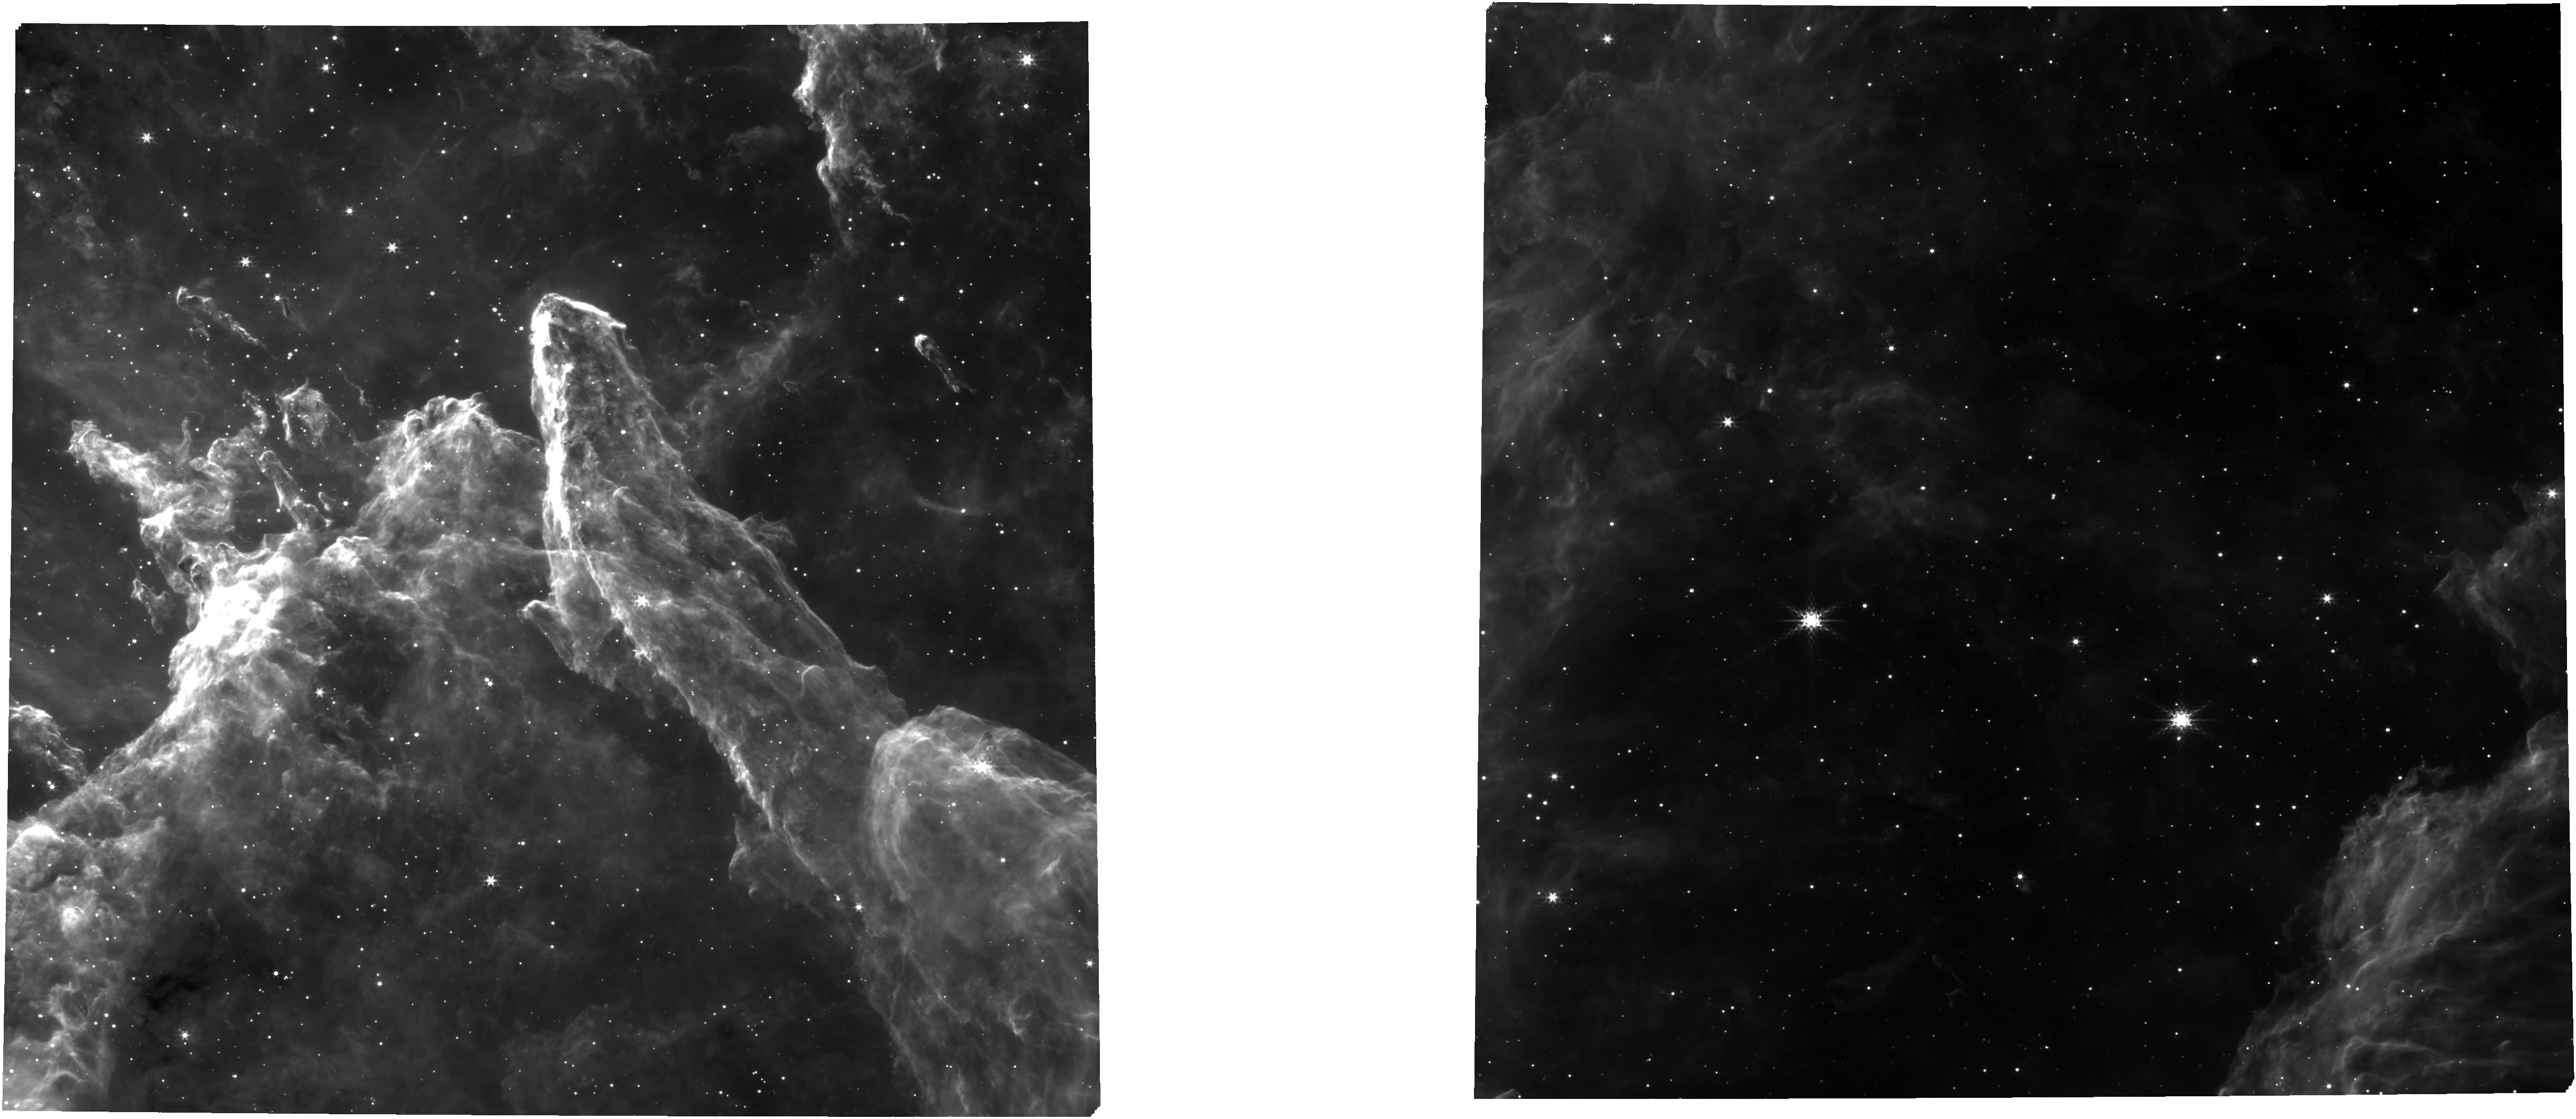
Target: WESTERLUND2-DIST-CORE-FULL
Instrument: NIRCAM
Filter: F335M
Exposure: 39 min
Observation ID: jw02640-o001_t003_nircam_clear-f335m

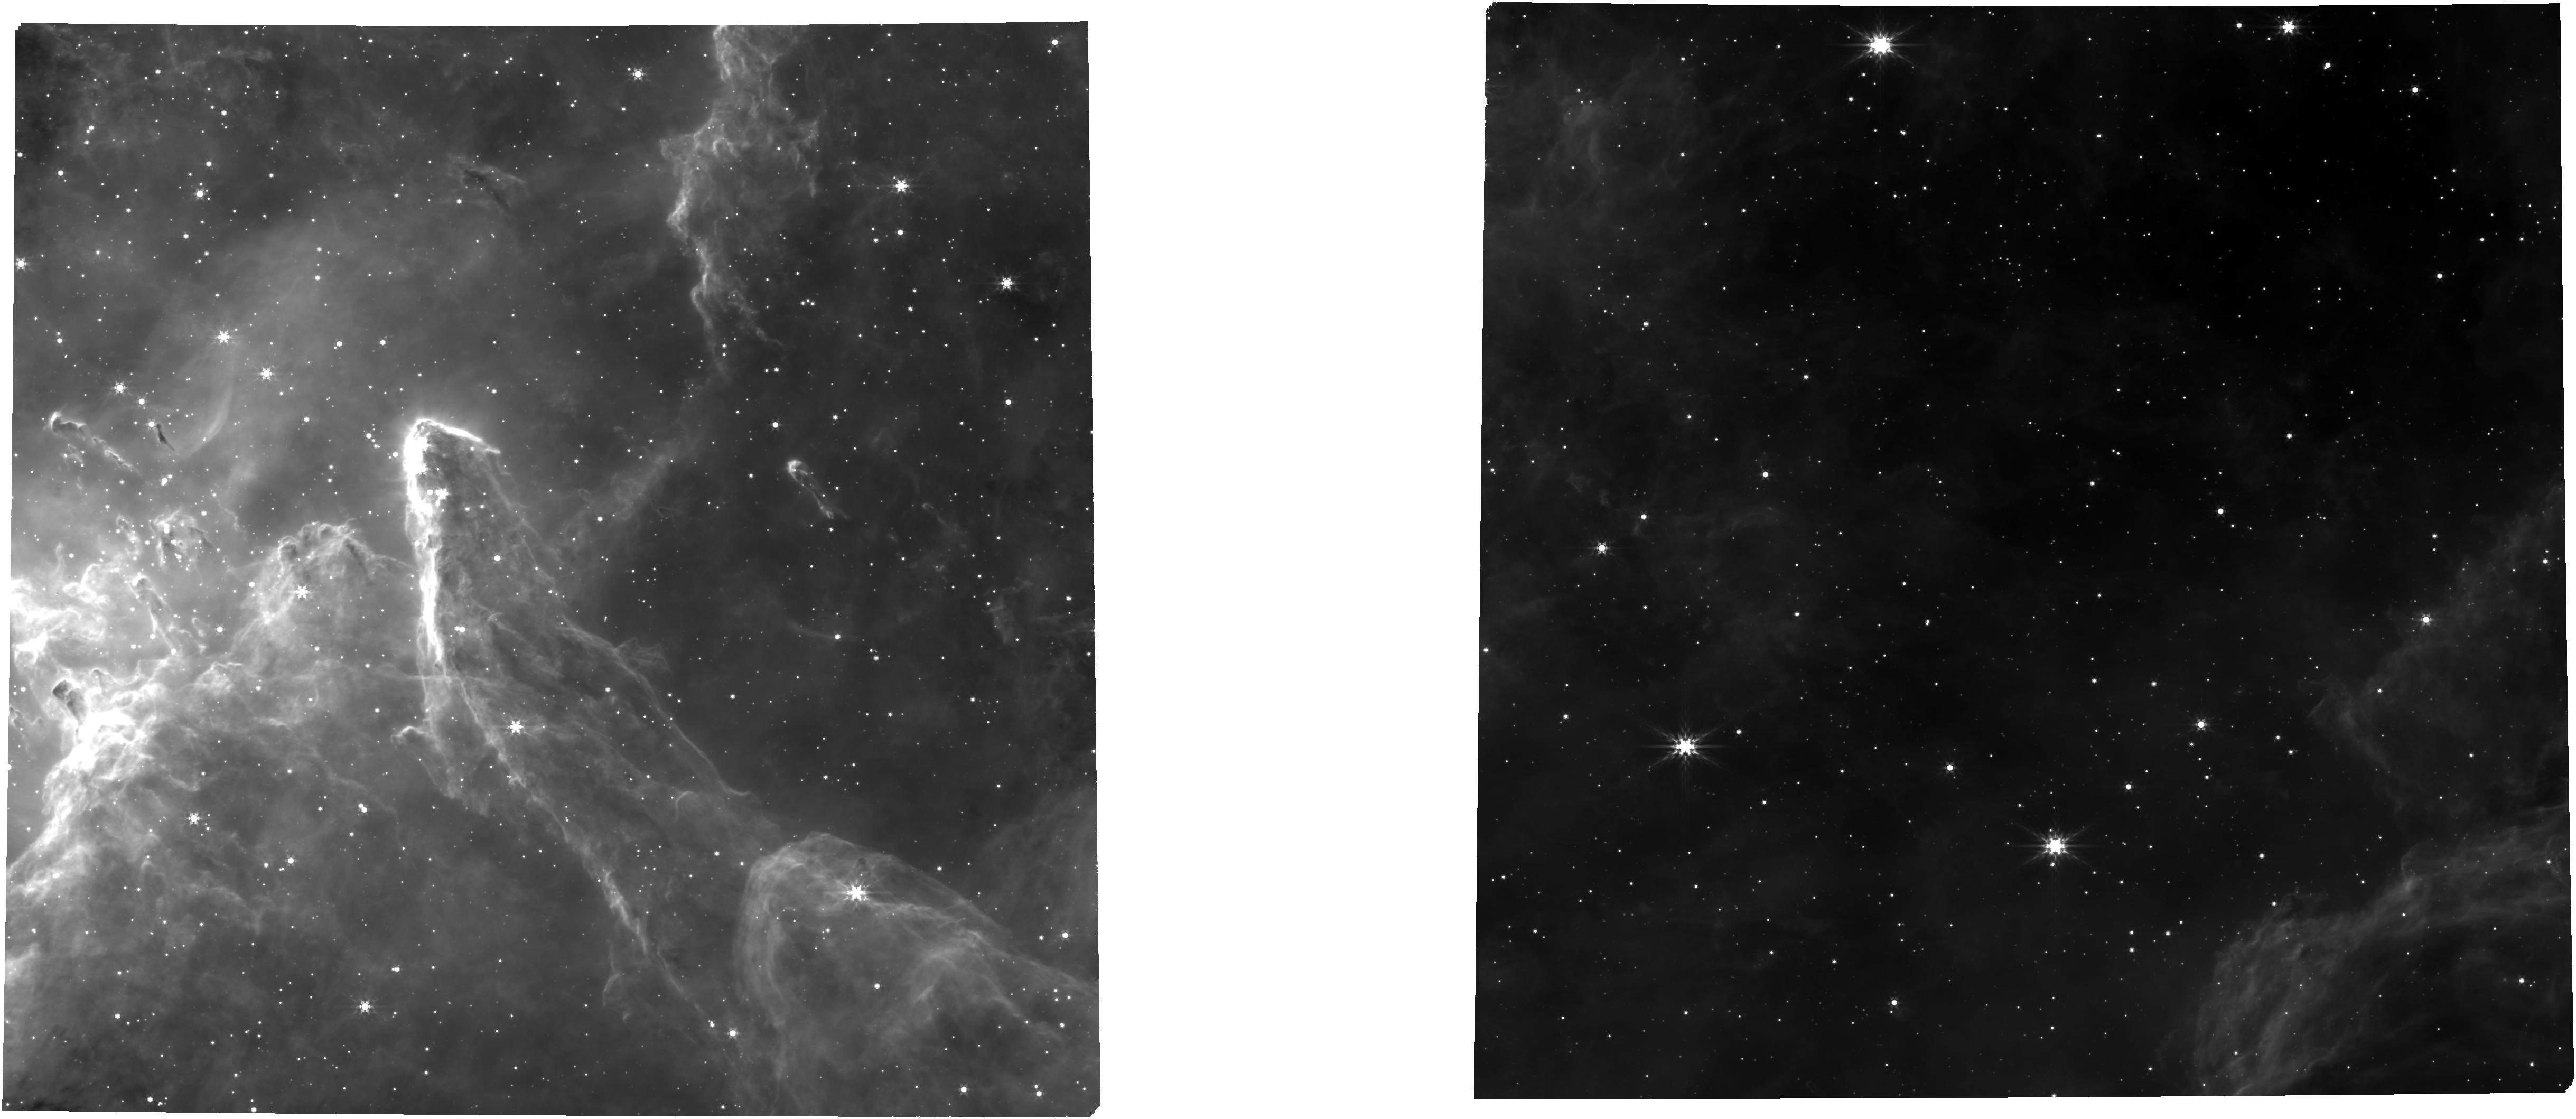
Target: WESTERLUND2-DIST-CORE-FULL
Instrument: NIRCAM
Filter: F444W
Exposure: 39 min
Observation ID: jw02640-o001_t003_nircam_clear-f444w

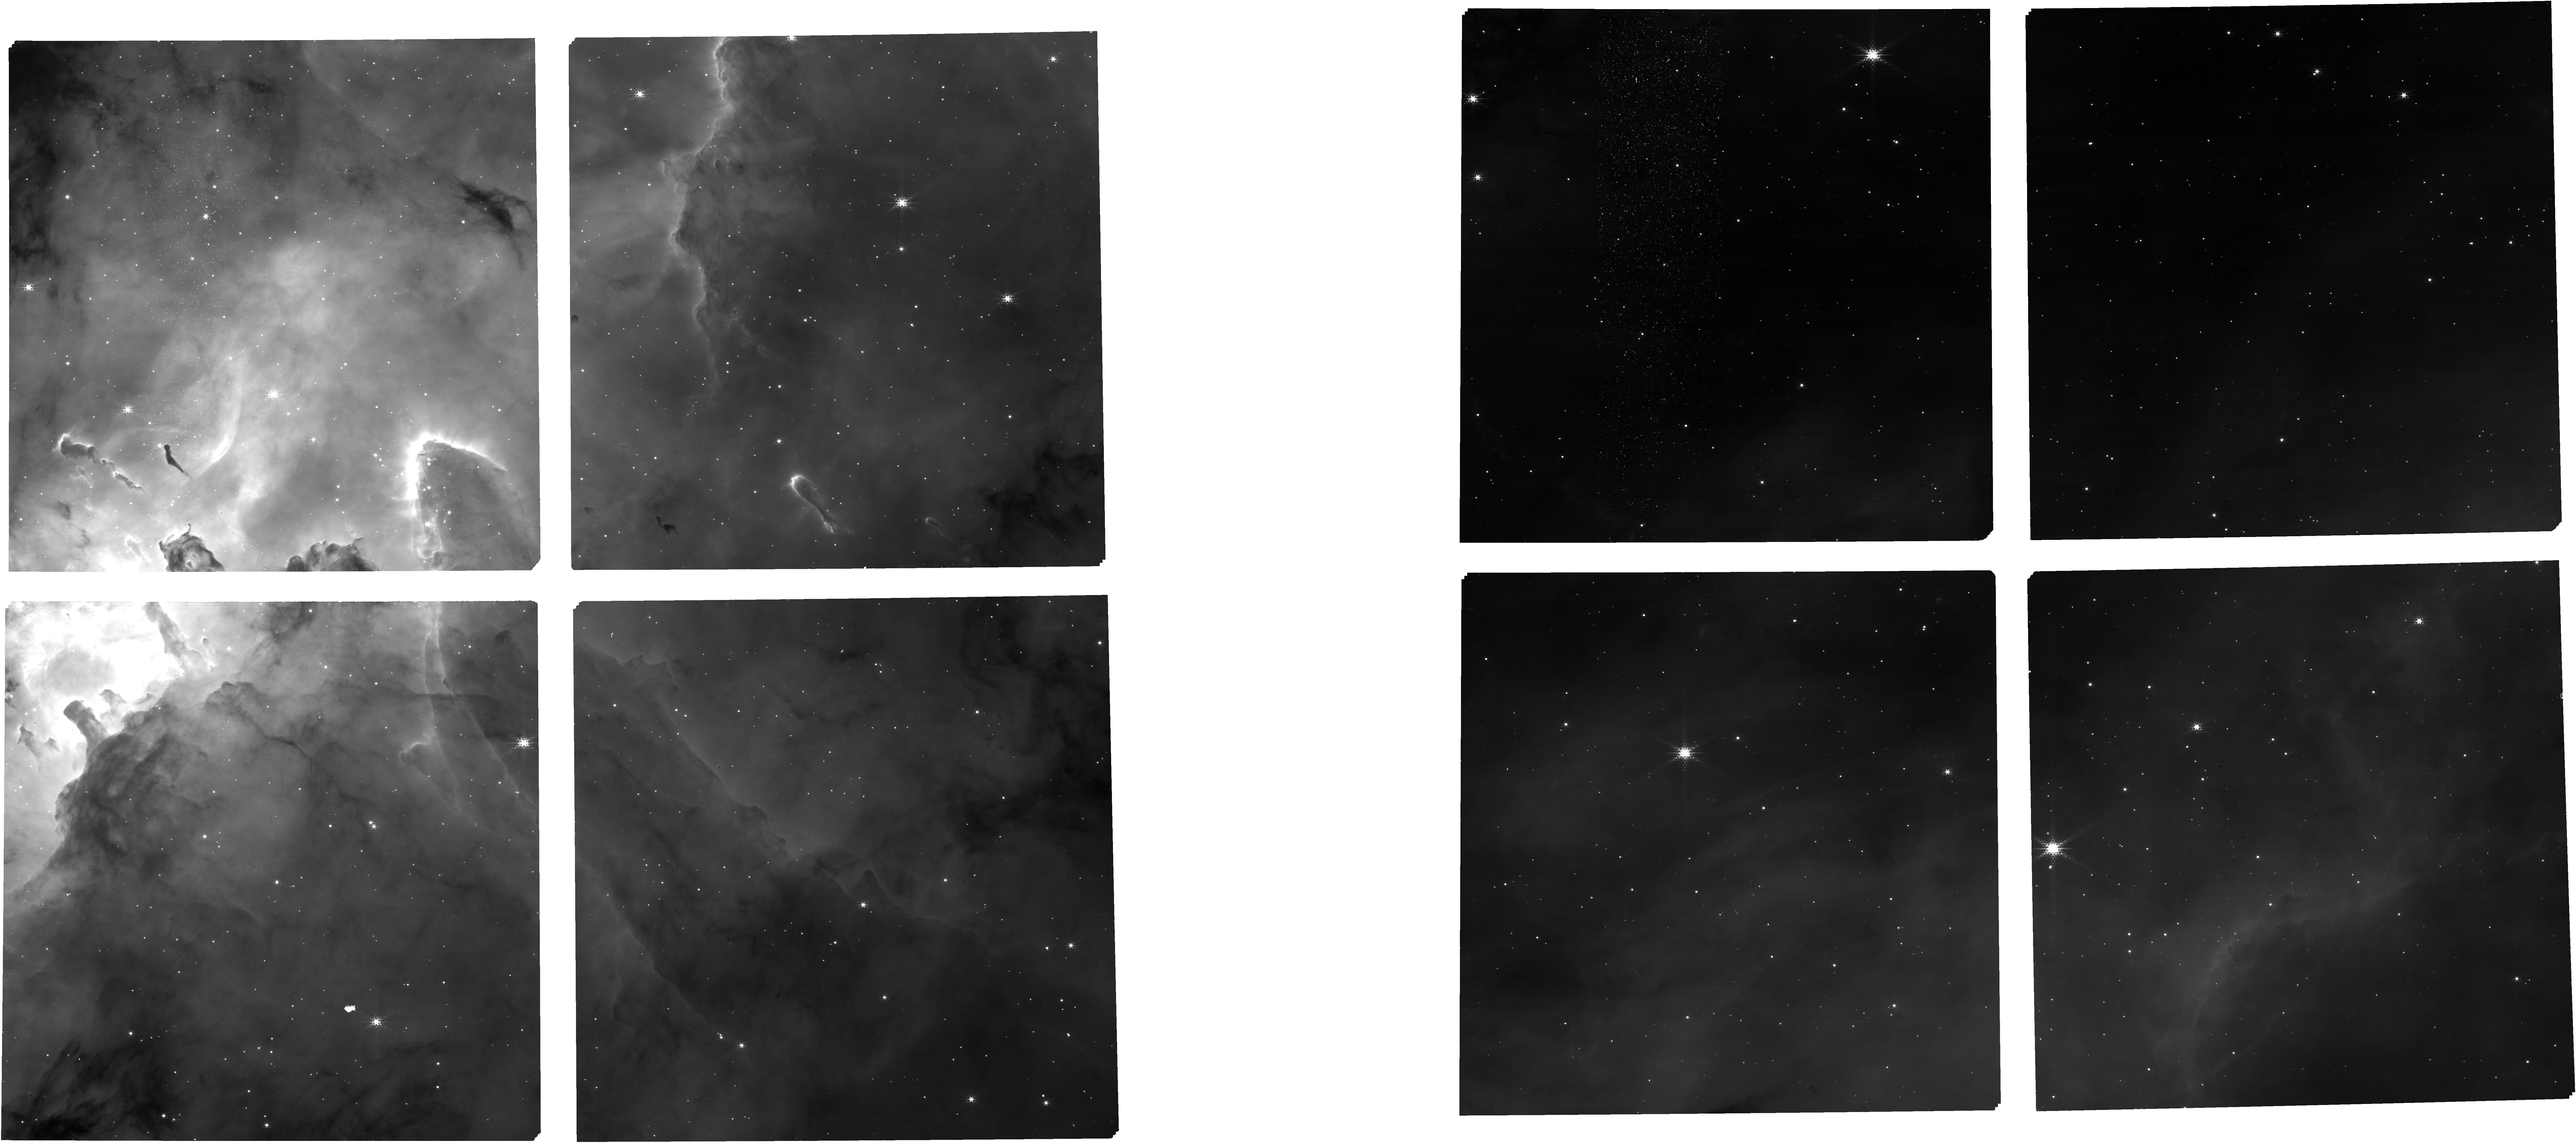
Target: WESTERLUND2-DIST-CORE-FULL
Instrument: NIRCAM
Filter: F187N
Exposure: 14 min
Observation ID: jw02640-o001_t003_nircam_clear-f187n

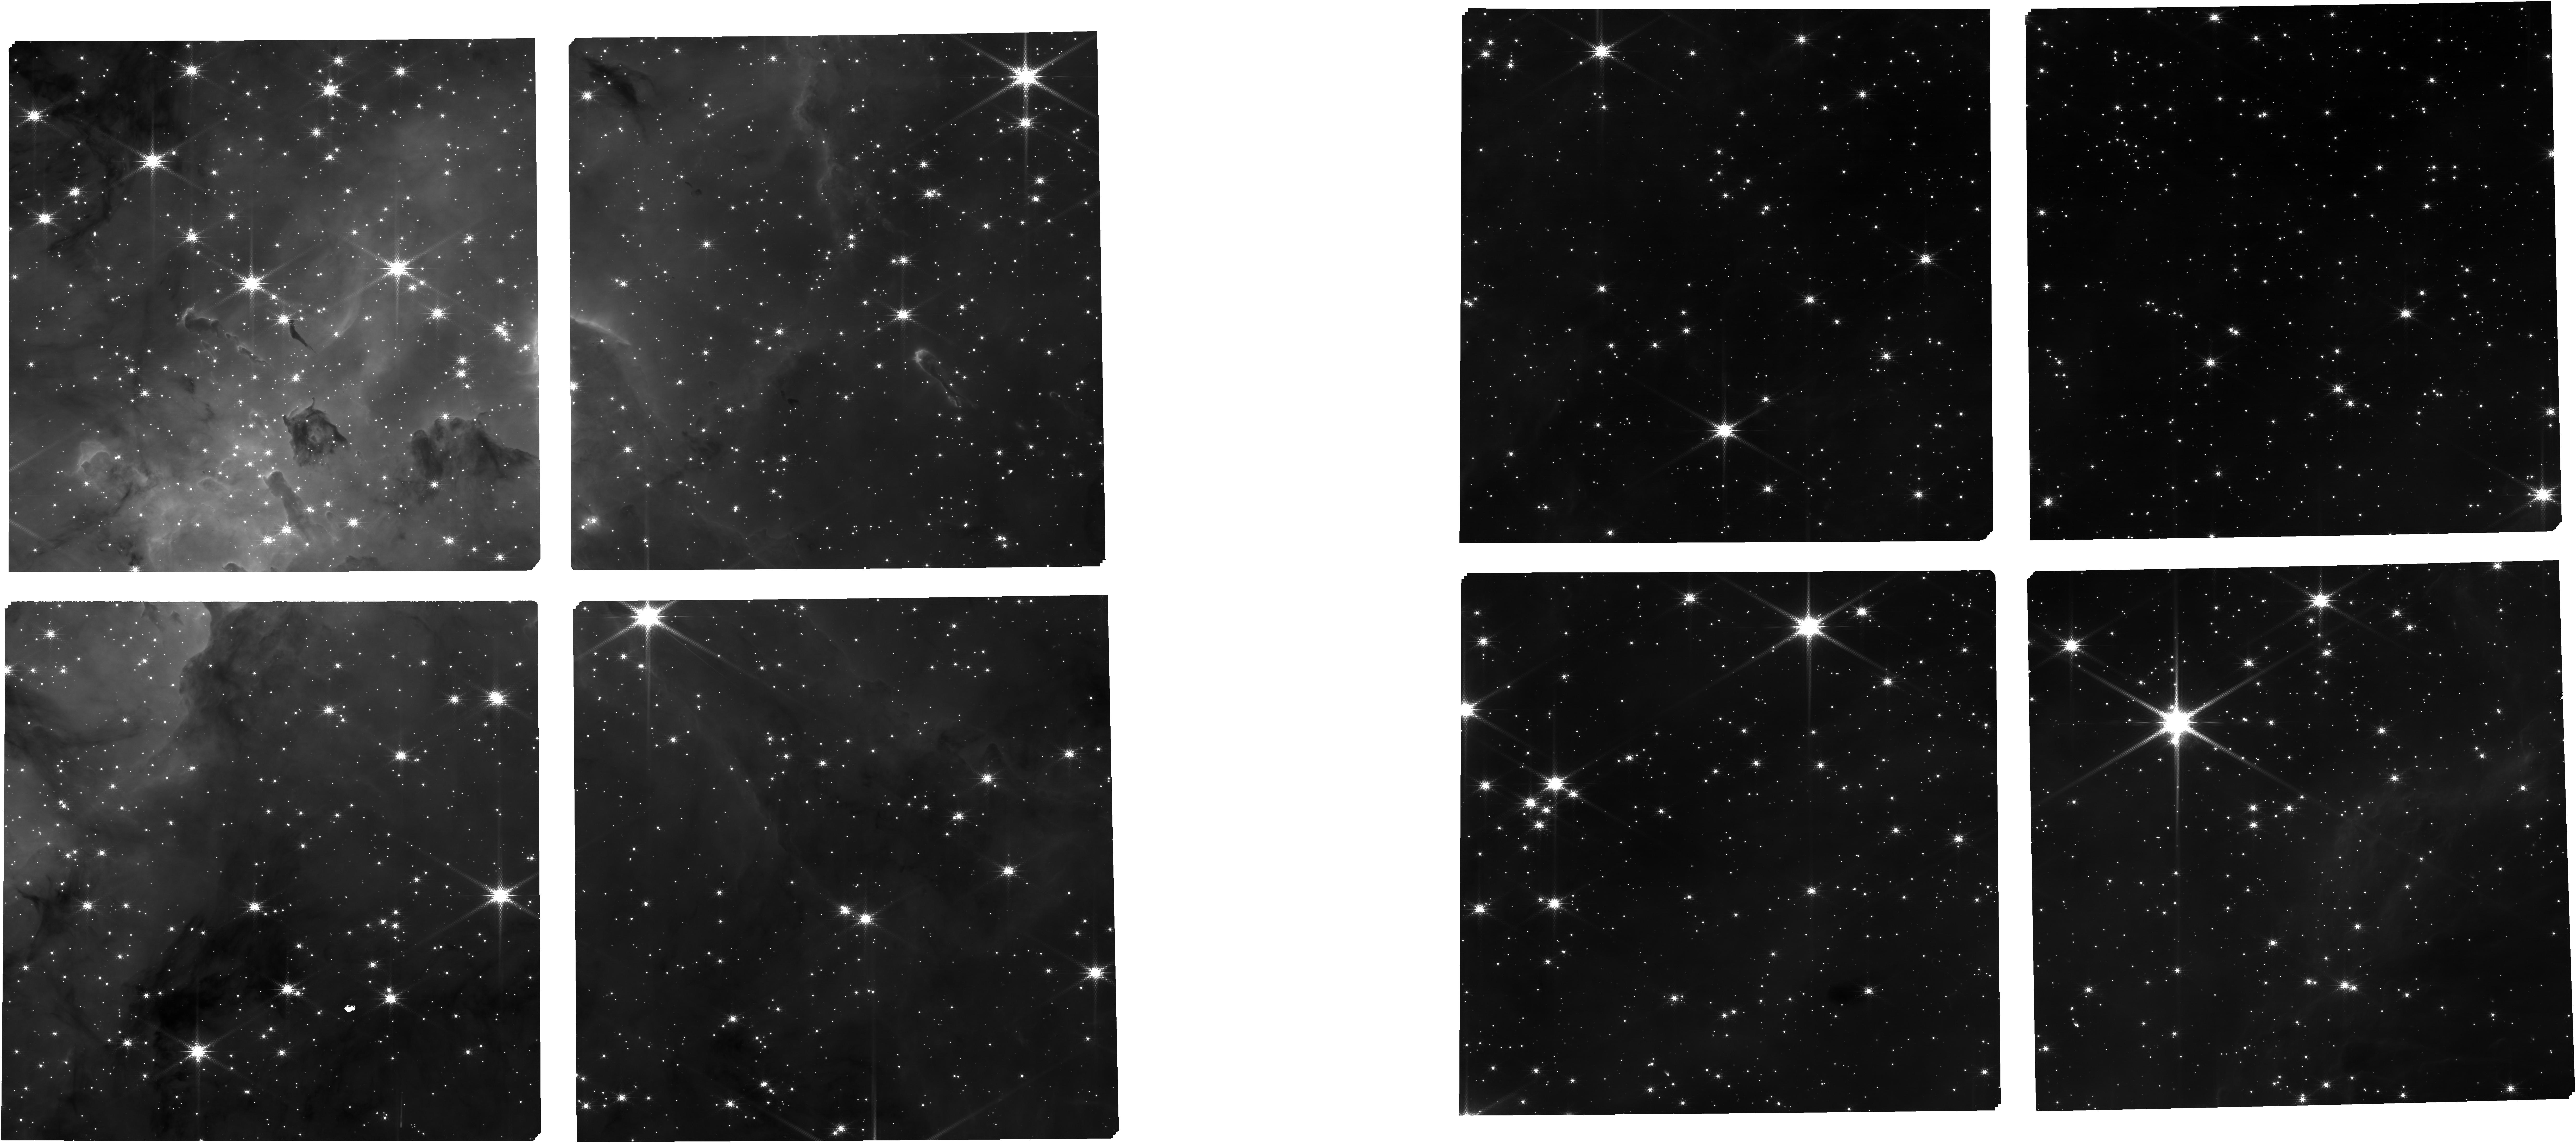
Target: WESTERLUND2-DIST-CORE-FULL
Instrument: NIRCAM
Filter: F150W2+F162M
Exposure: 39 min
Observation ID: jw02640-o001_t003_nircam_f150w2-f162m

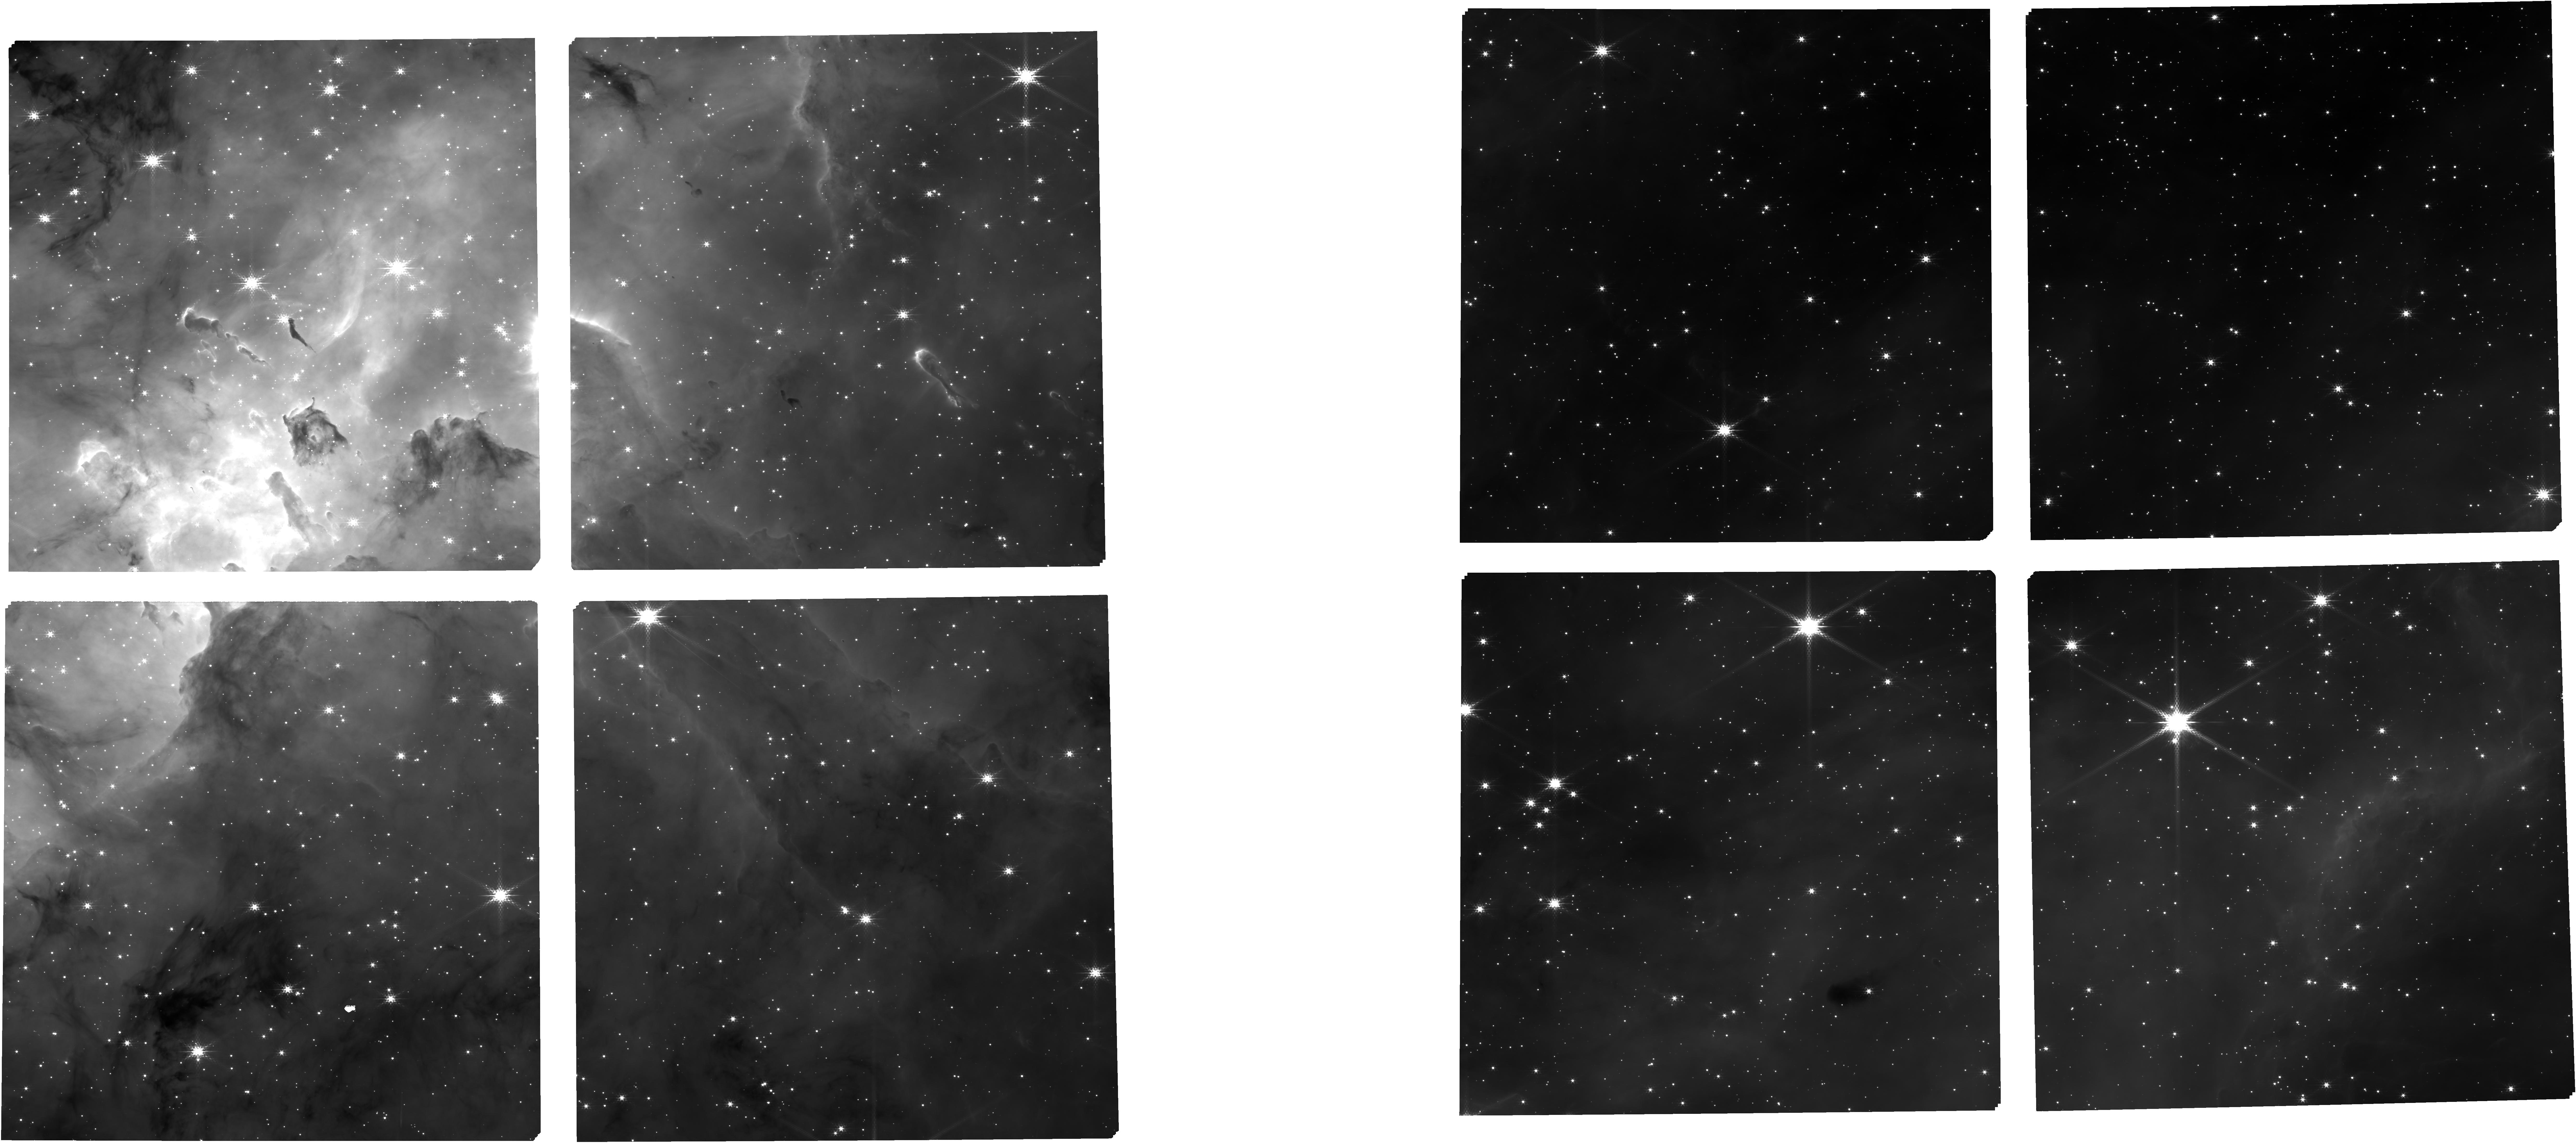
Target: WESTERLUND2-DIST-CORE-FULL
Instrument: NIRCAM
Filter: F182M
Exposure: 39 min
Observation ID: jw02640-o001_t003_nircam_clear-f182m

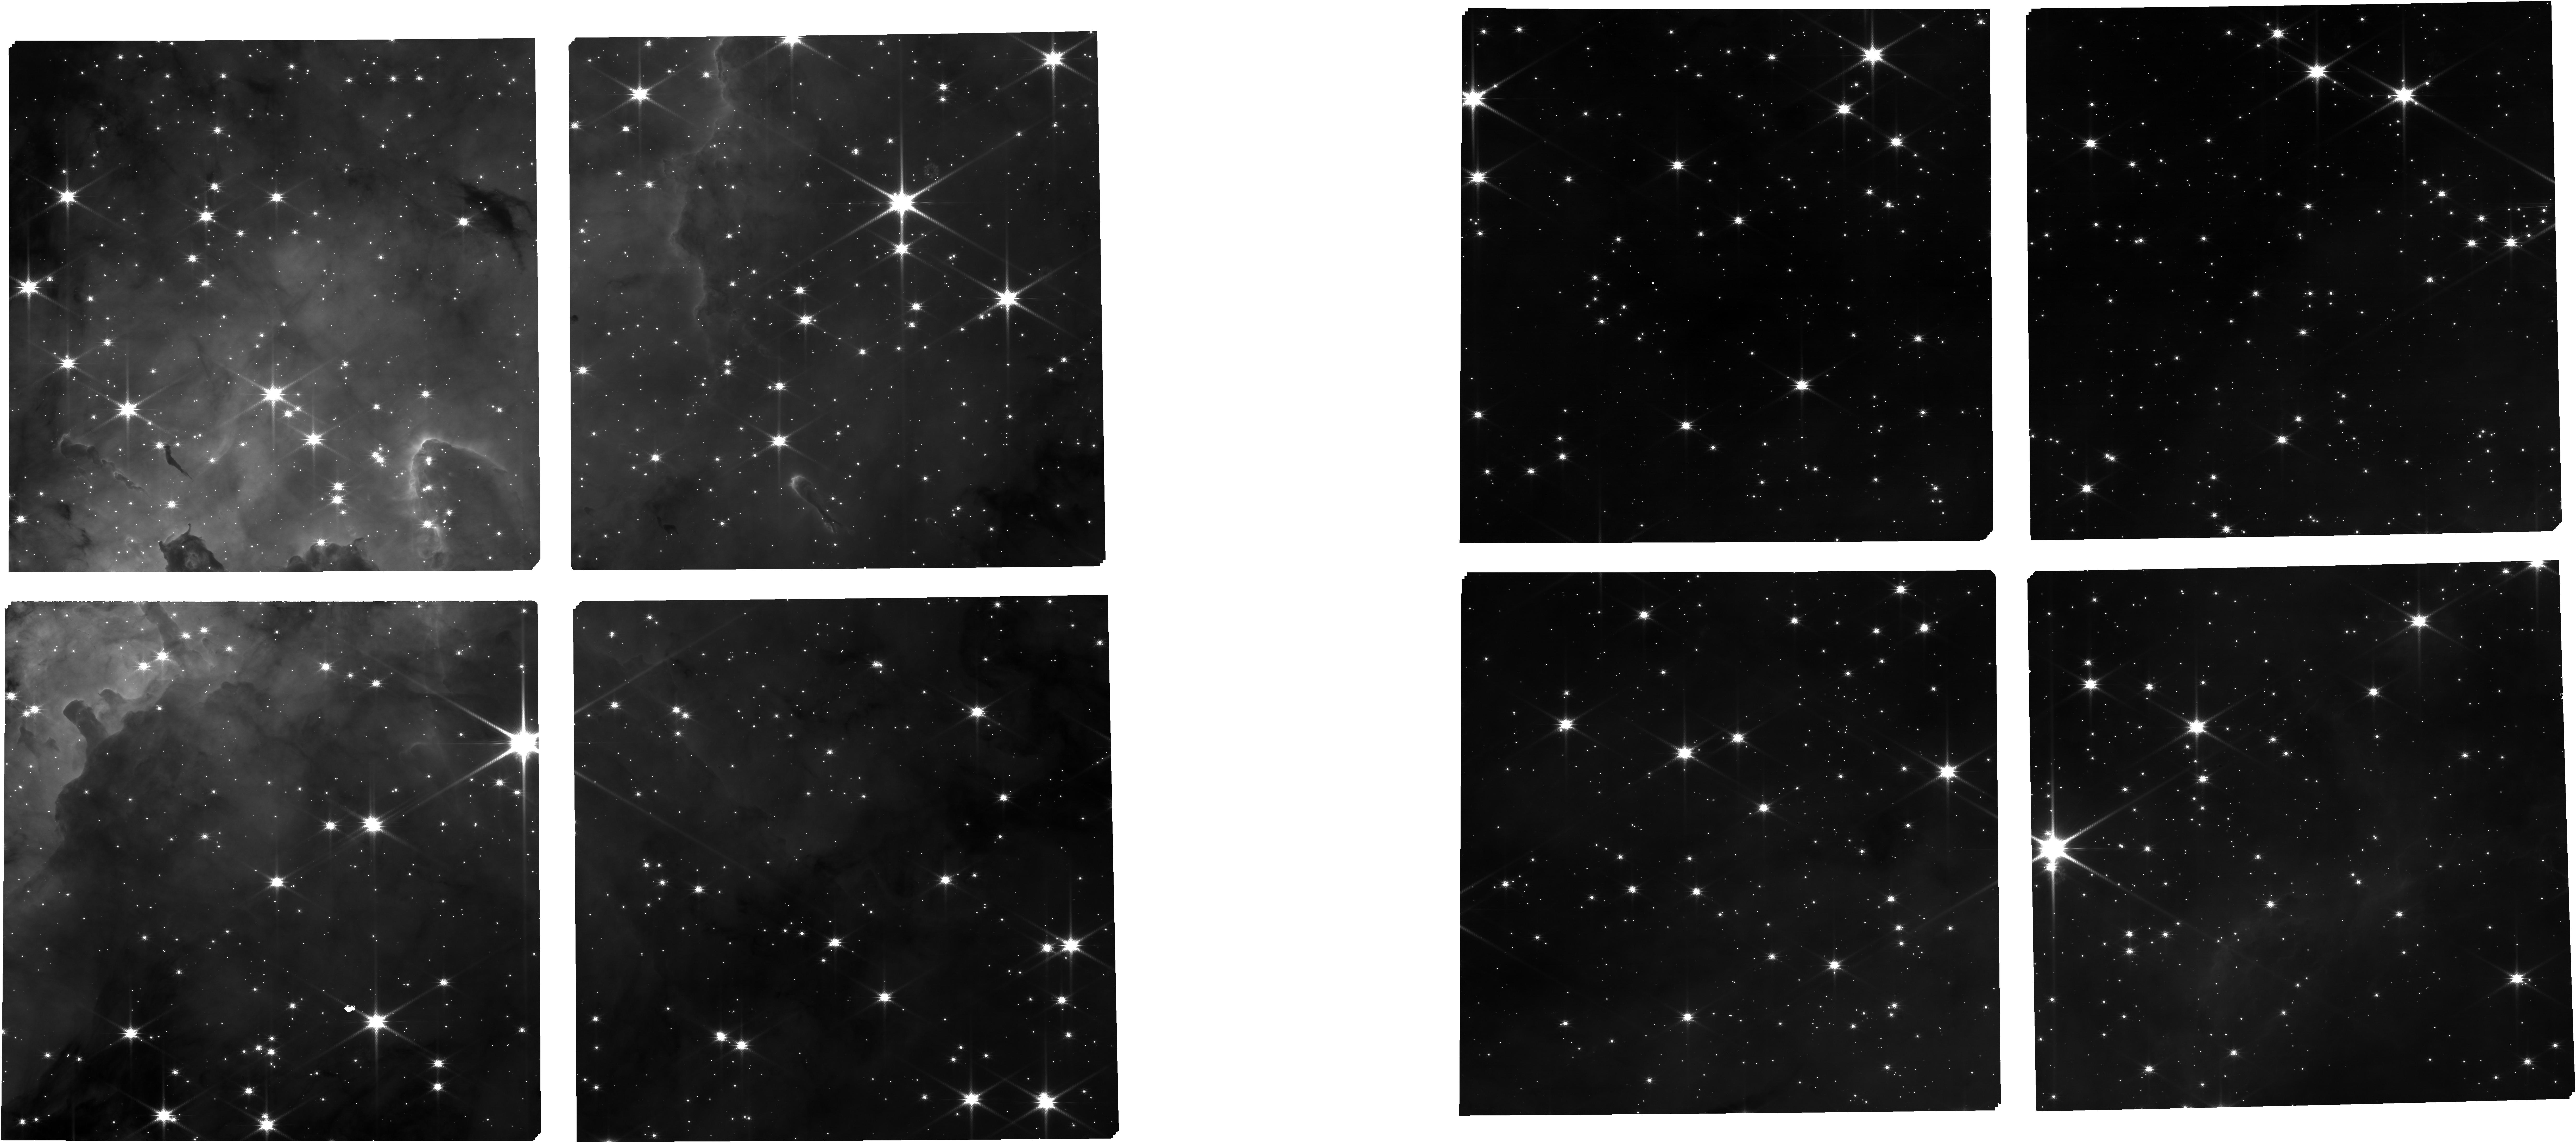
Target: WESTERLUND2-DIST-CORE-FULL
Instrument: NIRCAM
Filter: F115W
Exposure: 39 min
Observation ID: jw02640-o001_t003_nircam_clear-f115w

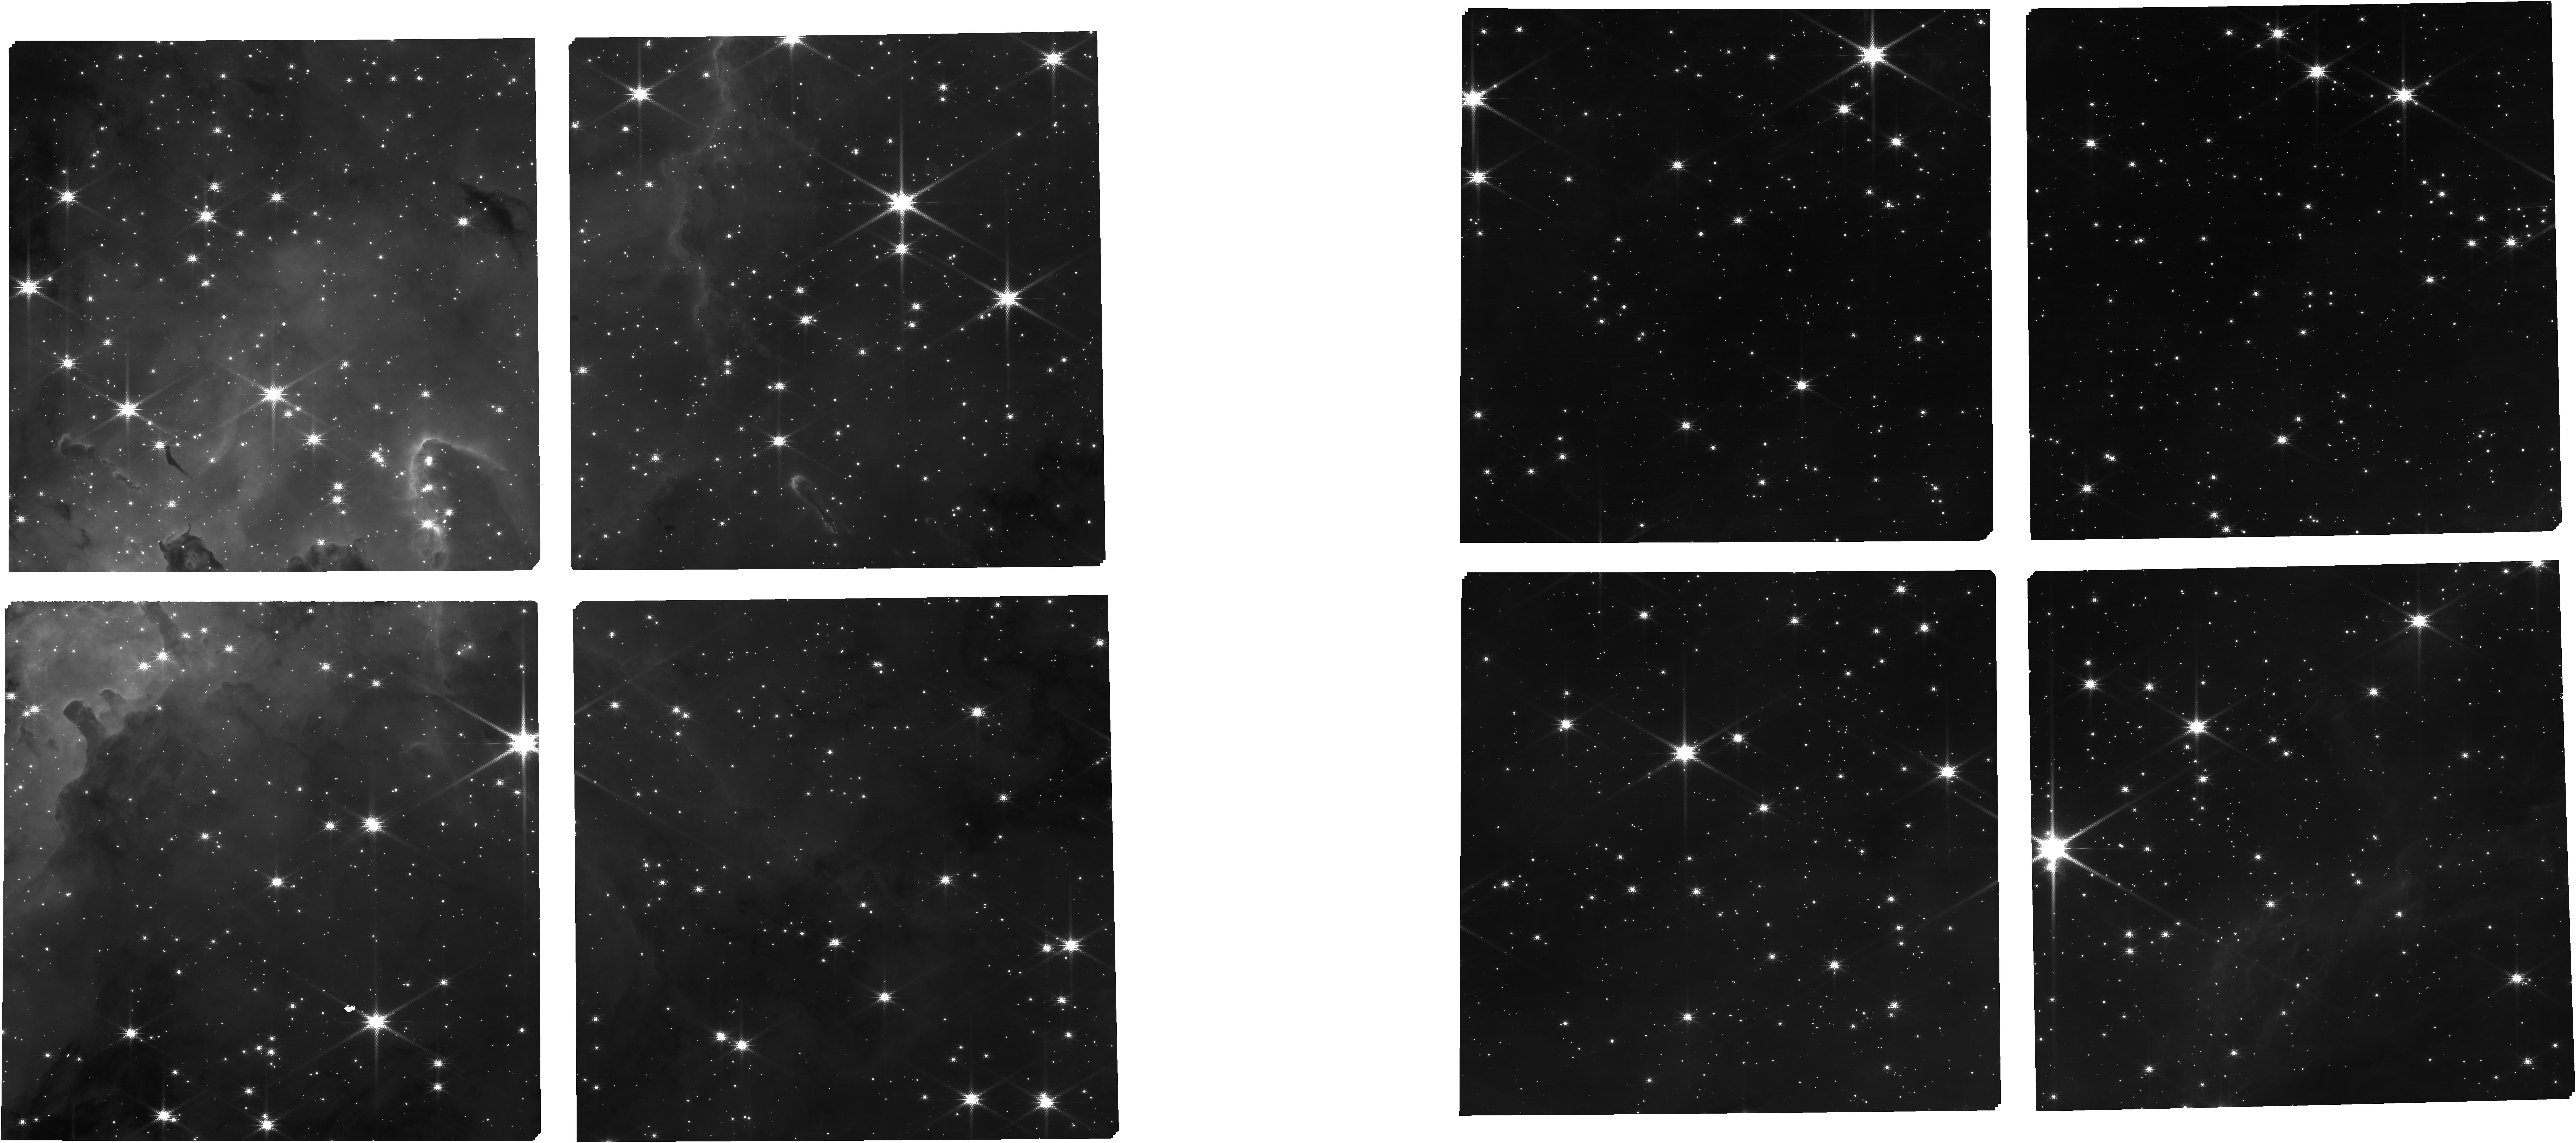
Target: WESTERLUND2-DIST-CORE-FULL
Instrument: NIRCAM
Filter: F140M
Exposure: 39 min
Observation ID: jw02640-o001_t003_nircam_clear-f140m

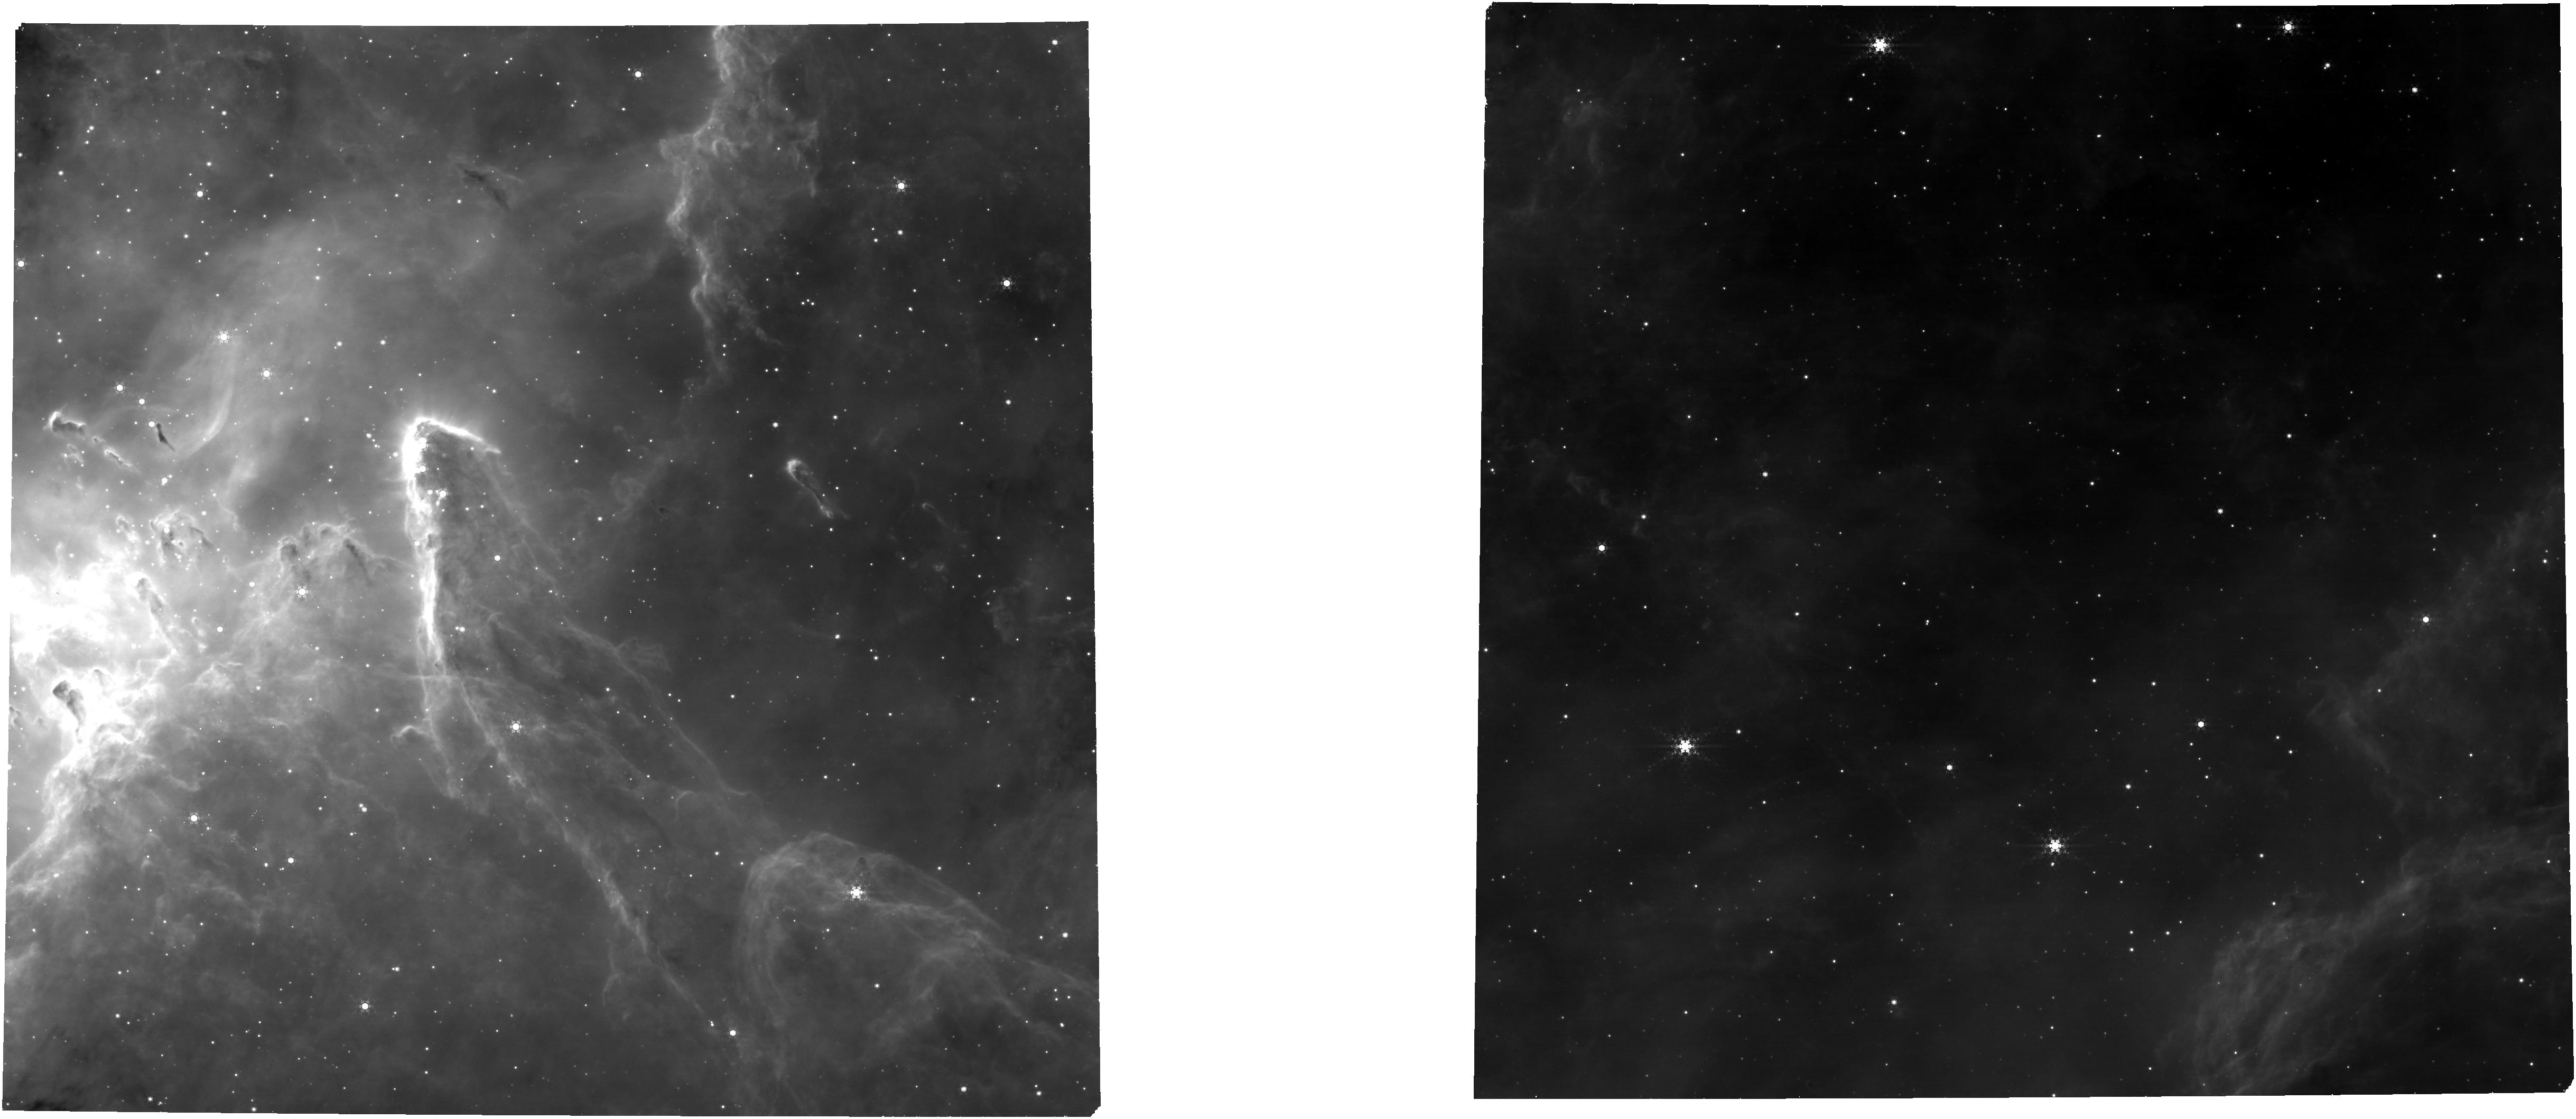
Target: WESTERLUND2-DIST-CORE-FULL
Instrument: NIRCAM
Filter: F444W+F466N
Exposure: 14 min
Observation ID: jw02640-o001_t003_nircam_f444w-f466n

A Census to the Bottom of the IMF in Westerlund 2: Atmospheres, Disks, Accretion, and Demographics (PI: Best, William)

Young brown dwarfs (BDs) and planetary-mass objects (PMOs) offer powerful tests of the universality of the IMF, the frequency and timescale of planet formation, and the typical atmospheric properties (and range of their variations) for analogs of directly-imaged and transiting planets, all at extremes (protostellar mass, disk mass, insolation) where models are most strained. Most known PMOs are in nearby sparse populations (including GTO targets with exquisite data), but these regions are small (with few PMOs) and spread out (limiting multiplexing). Given JWST’s superb sensitivity, there is not such a premium on close and bright; value instead comes from source density. Distant, dense clusters offer more and denser targets, and HST has revealed them just in time for carefully optimized JWST follow-up. We propose a highly multiplexed NIRSpec+NIRCam pilot program for young BDs and PMOs, targeting 1 pointing in the young (1-2 Myr), massive (30,000 members), and dense (R~8 arcmin) Westerlund 2 cluster. We propose NIRSpec/MOS spectra of known young members (prism for 94 faint BDs and PMOs and 37 brighter BDs, plus grism for 27) to measure Teff, gravity, accretion from emission lines, and disks from IR excess. We also propose parallel NIRCam imaging in 12 filters (for SEDs, water bands indicating low Teff, and emission lines) to seek the very bottom of the IMF (2 MJup) and measure Teff, accretion, and disks. In summary, our program will deliver a large and robust census of the lowest-mass objects, providing a new view of the IMF, disks, planet formation, and the atmospheres of direct analogs to the direct-imaged and transiting planets that drive much of JWST’s key science.